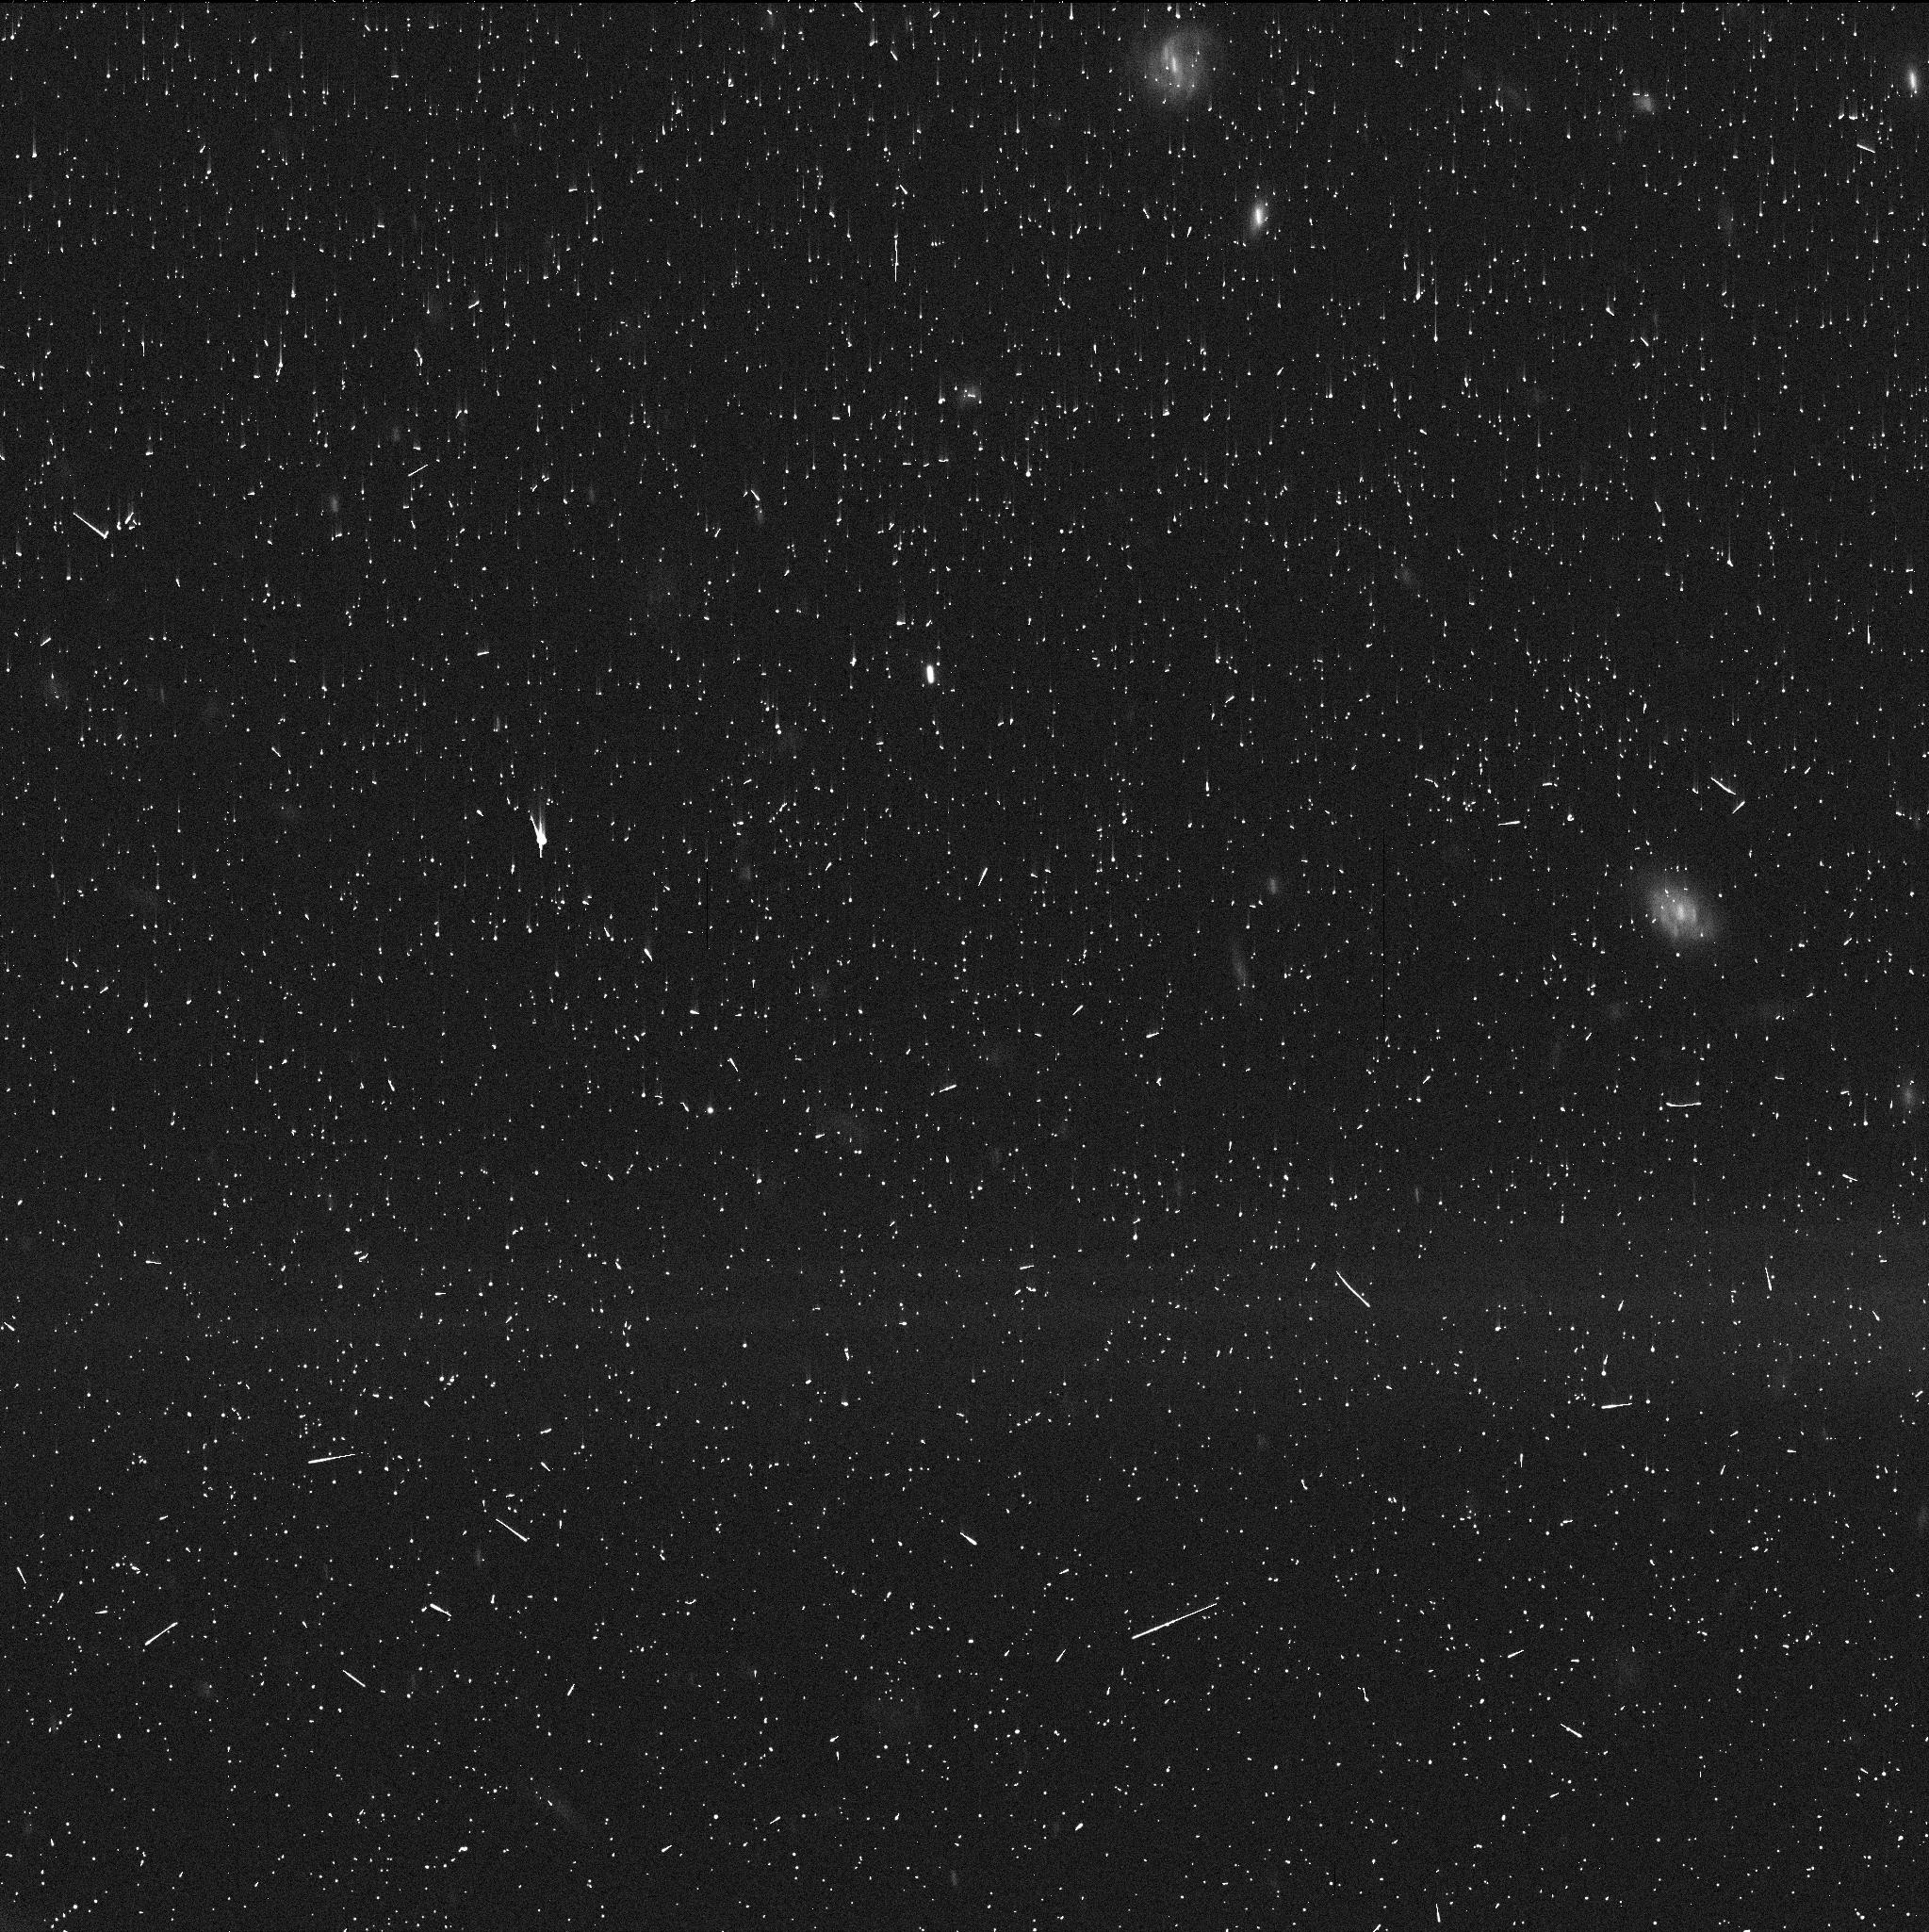
Target: 2014NX65
Instrument: WFC3/UVIS
Filter: F350LP
Exposure: 5 min
Observation ID: idko43fzq

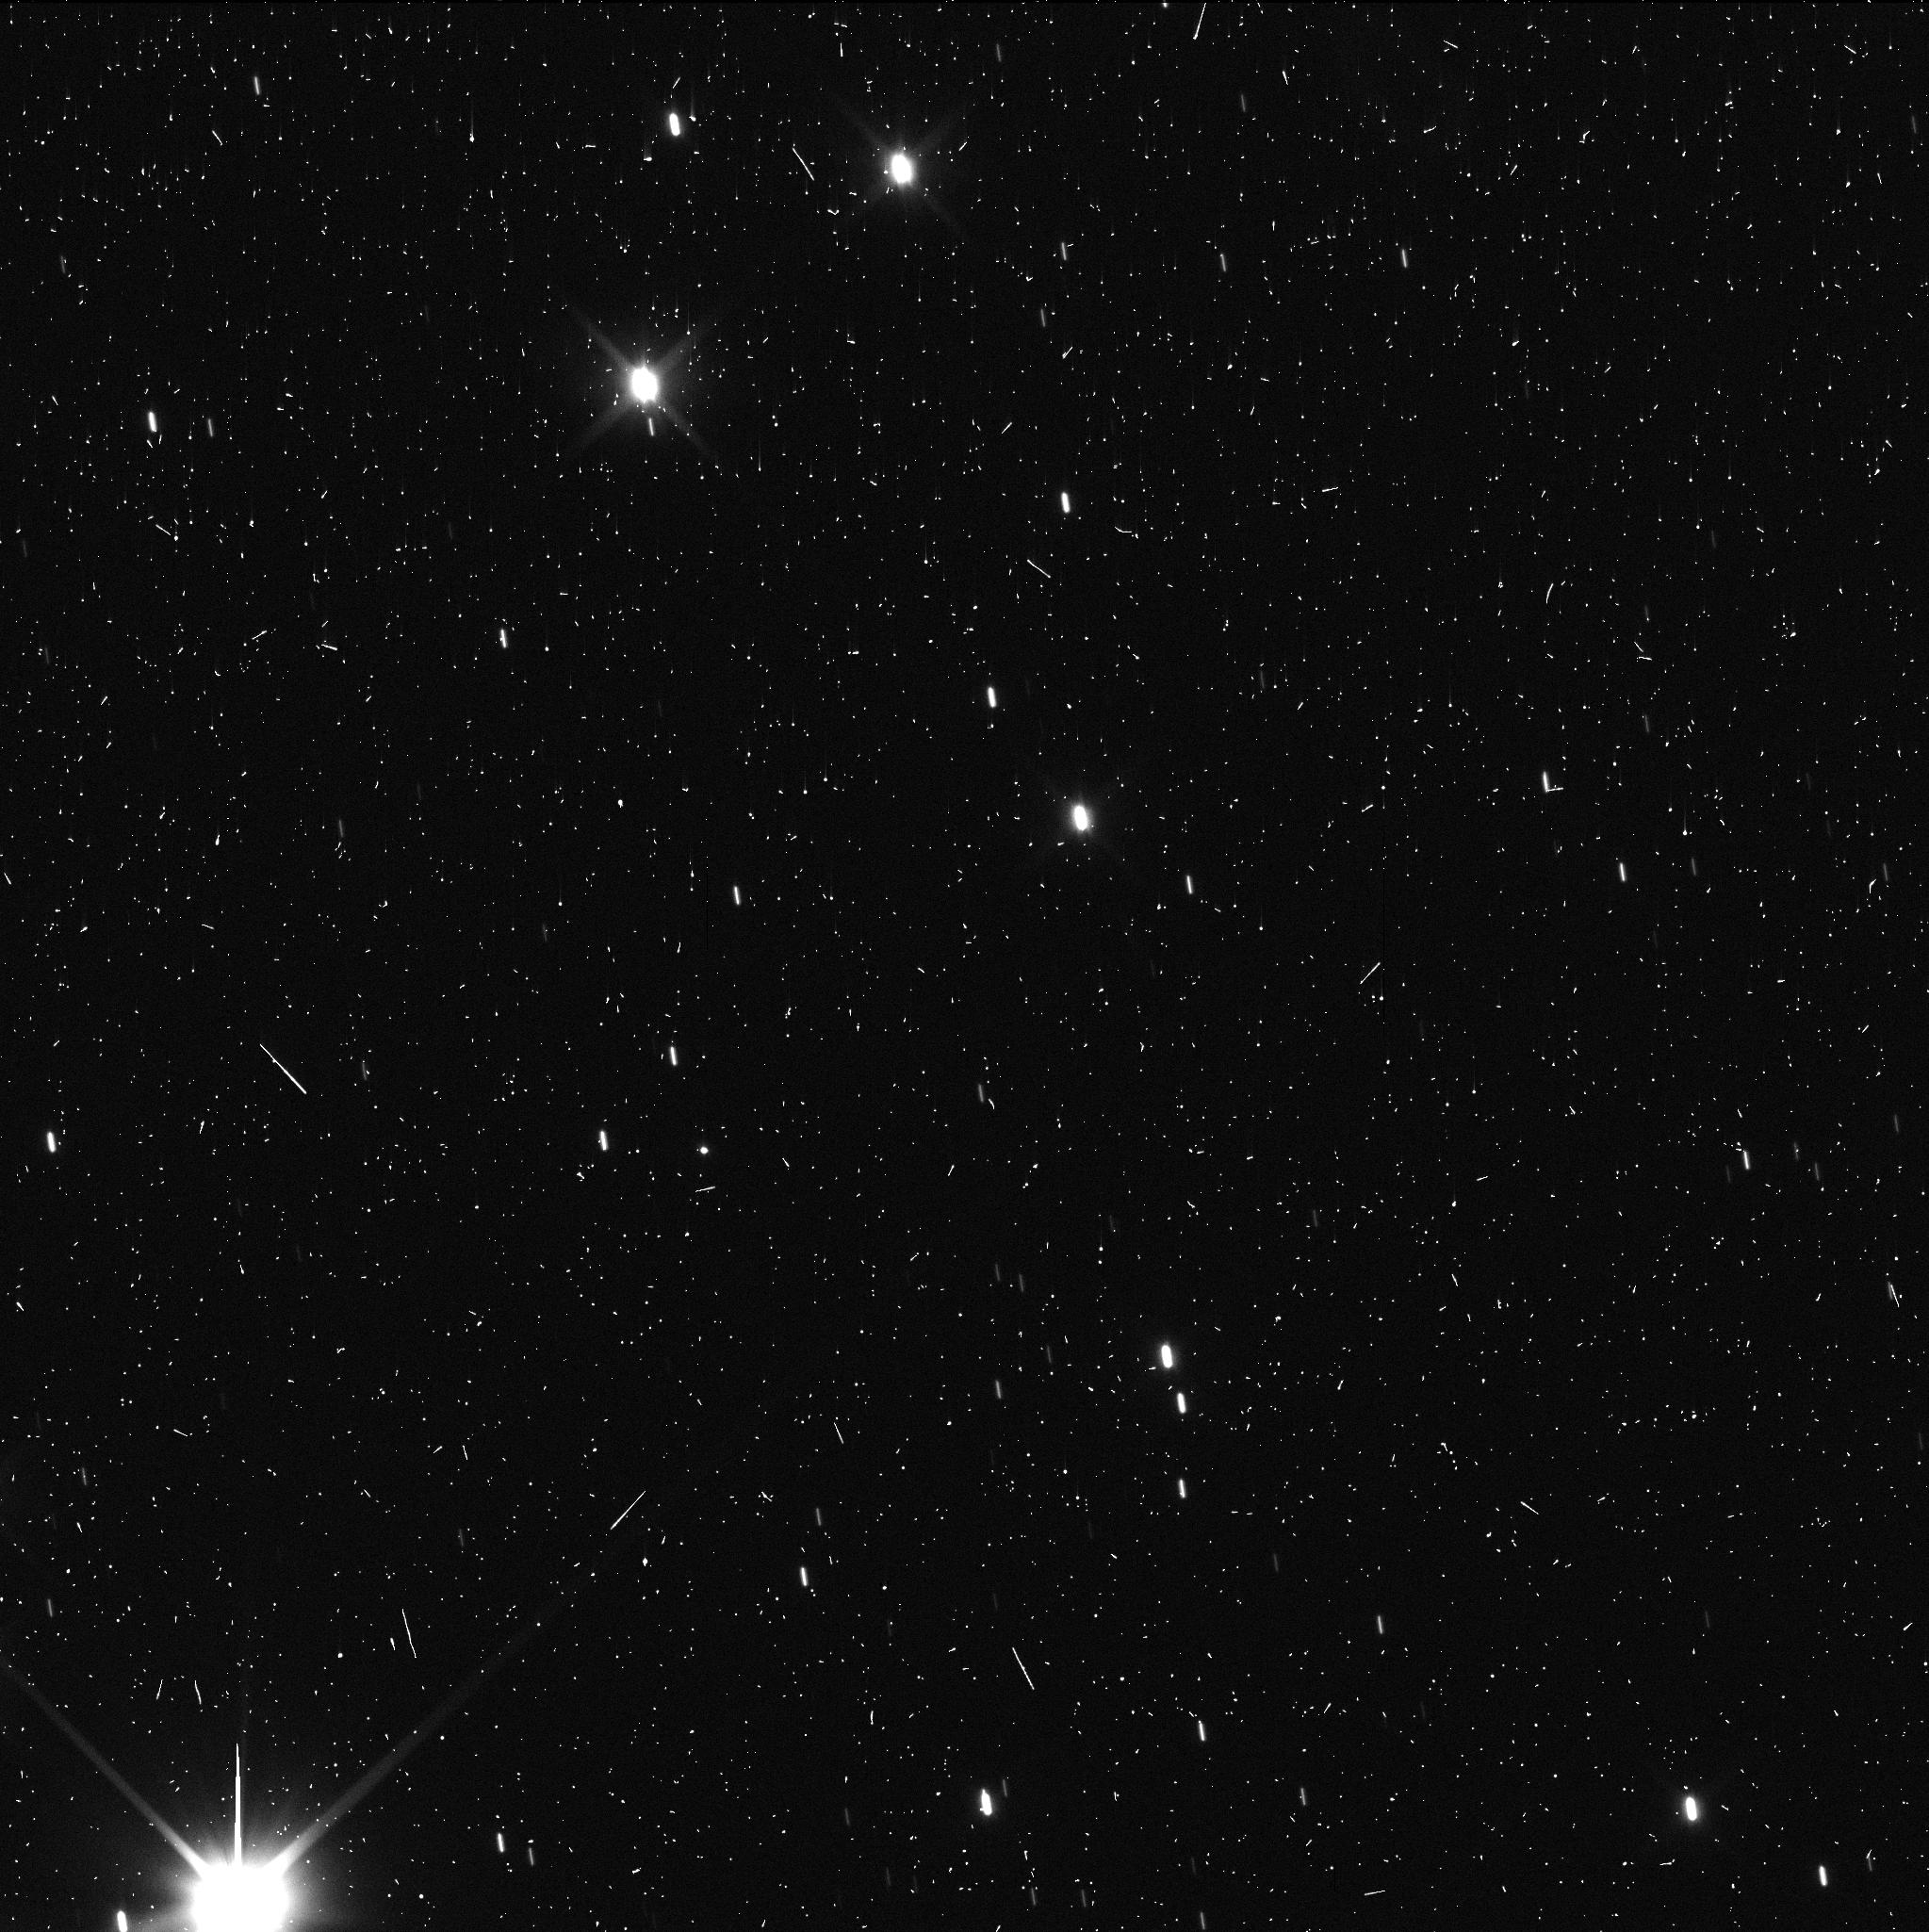
Target: 2007RG283
Instrument: WFC3/UVIS
Filter: F350LP
Exposure: 5 min
Observation ID: idko12c3q

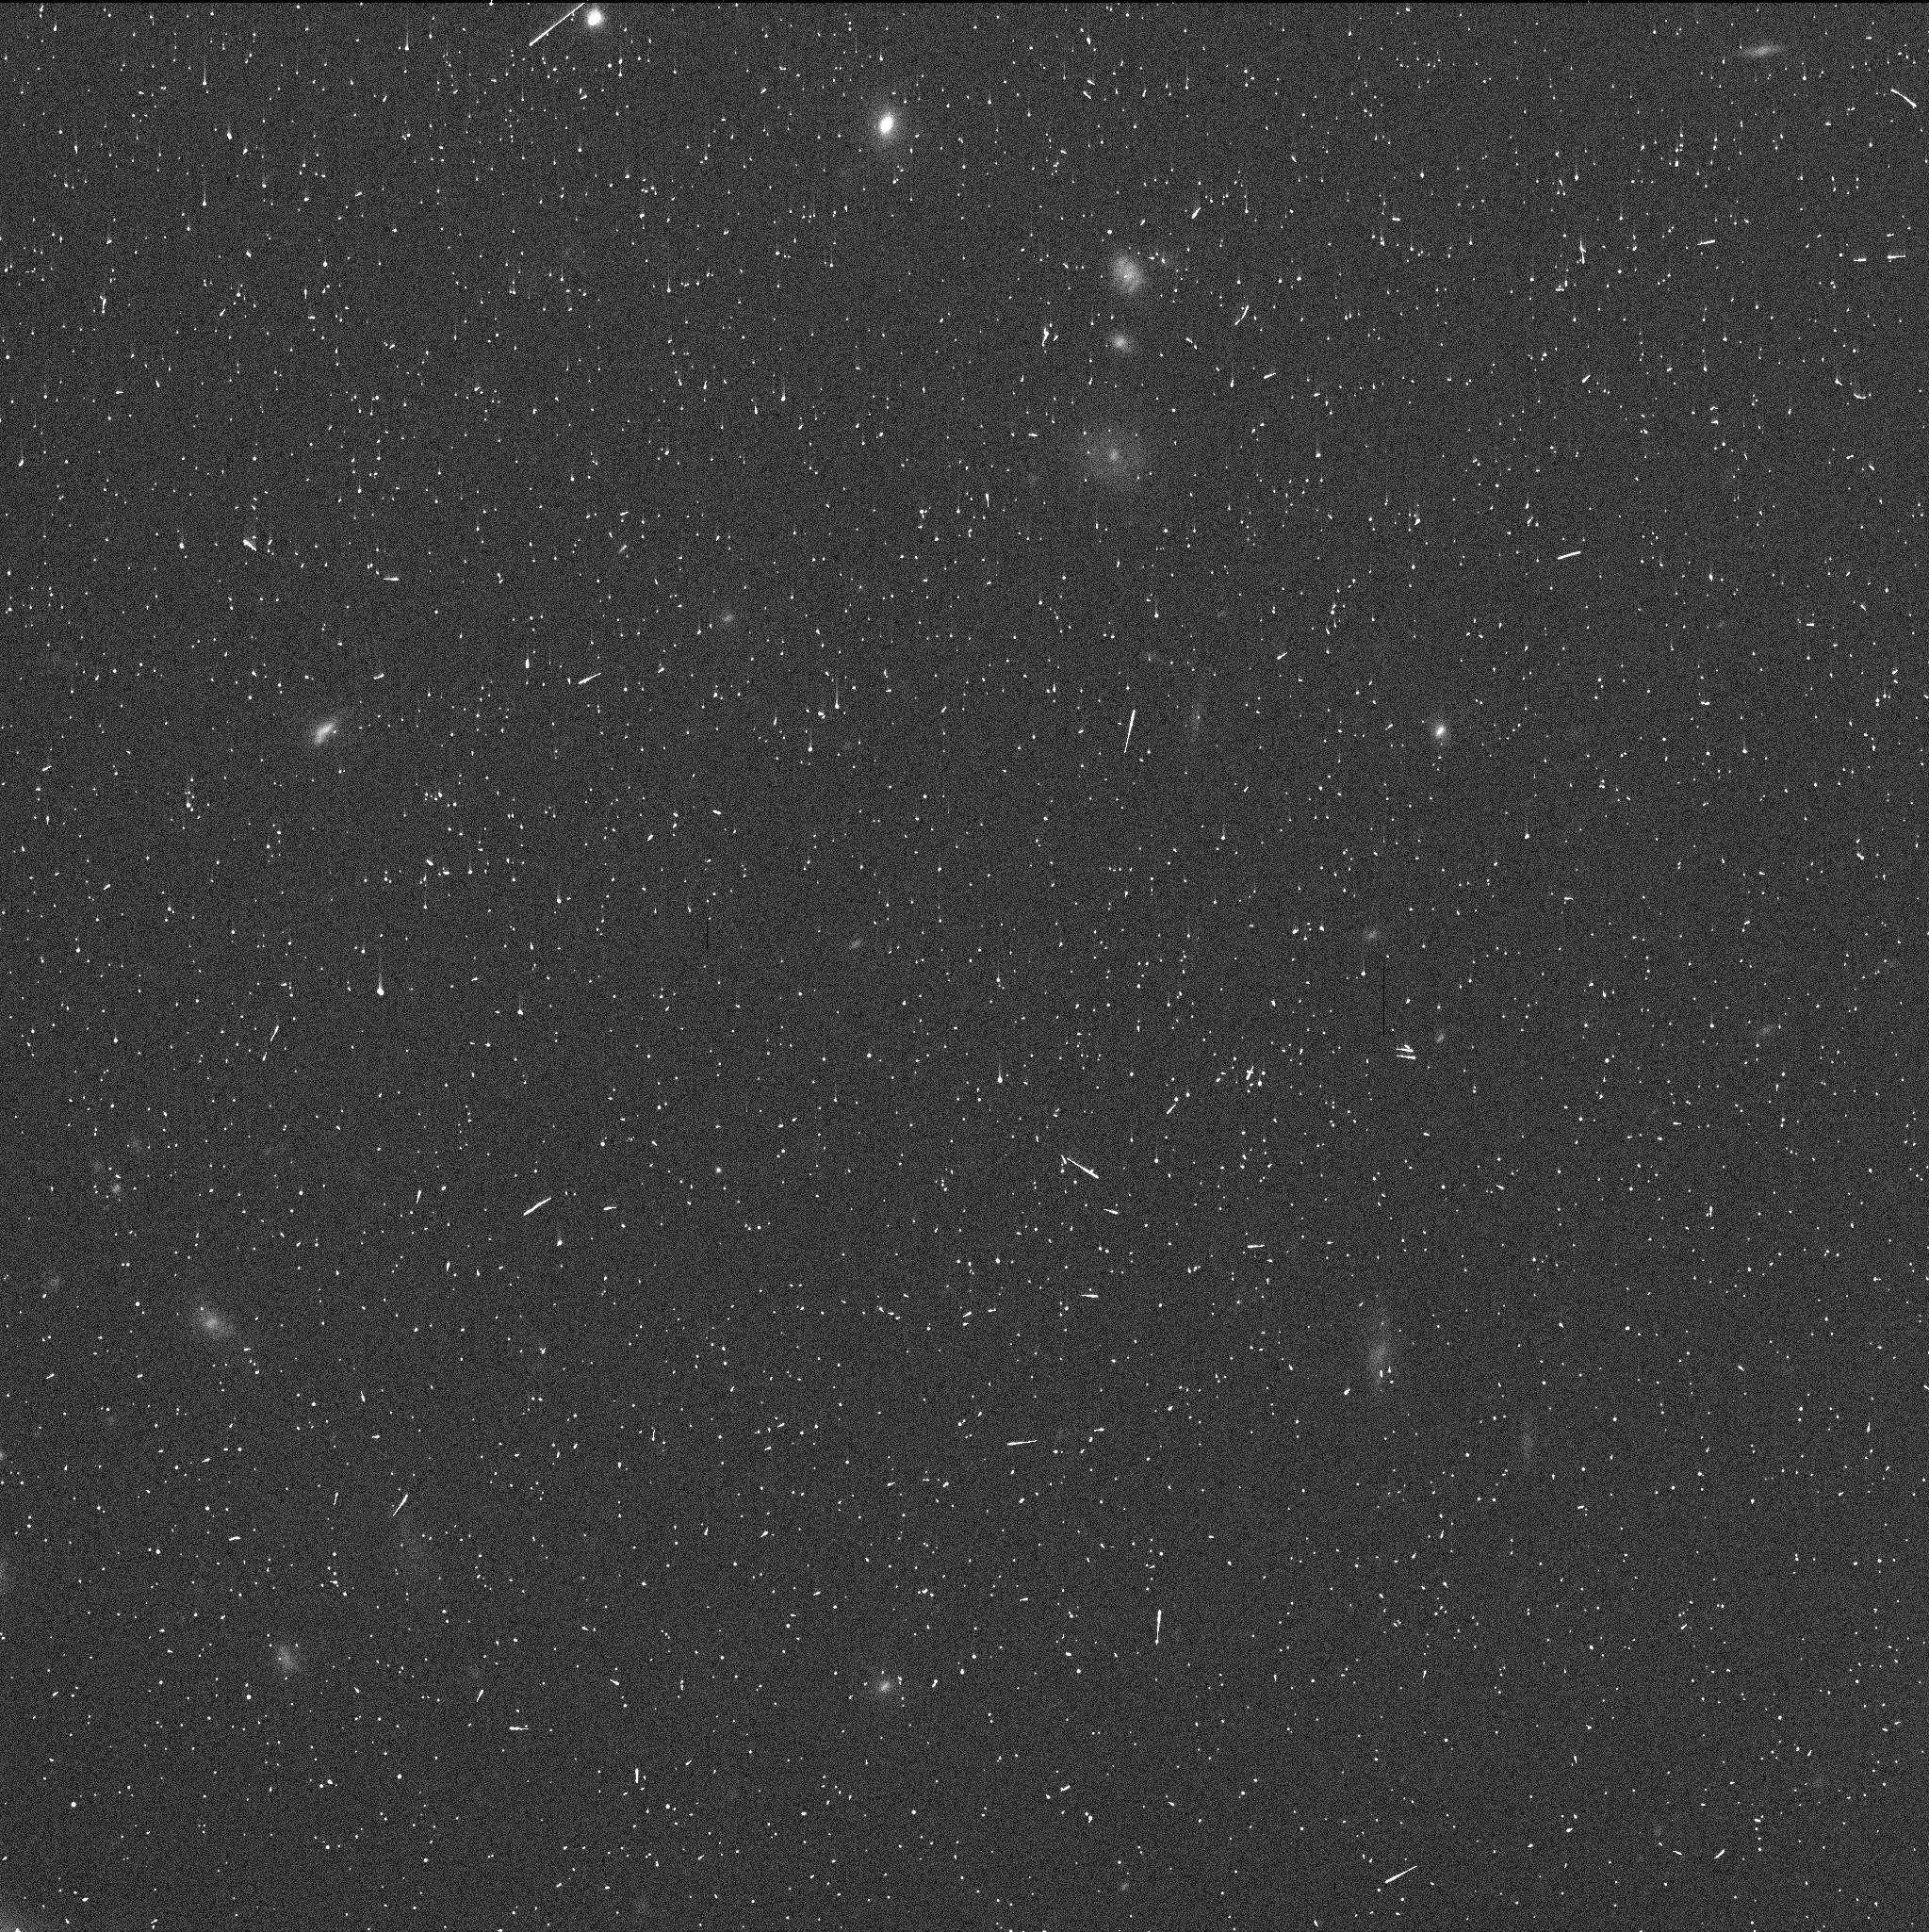
Target: 2002PQ152
Instrument: WFC3/UVIS
Filter: F350LP
Exposure: 5 min
Observation ID: idko65qdq

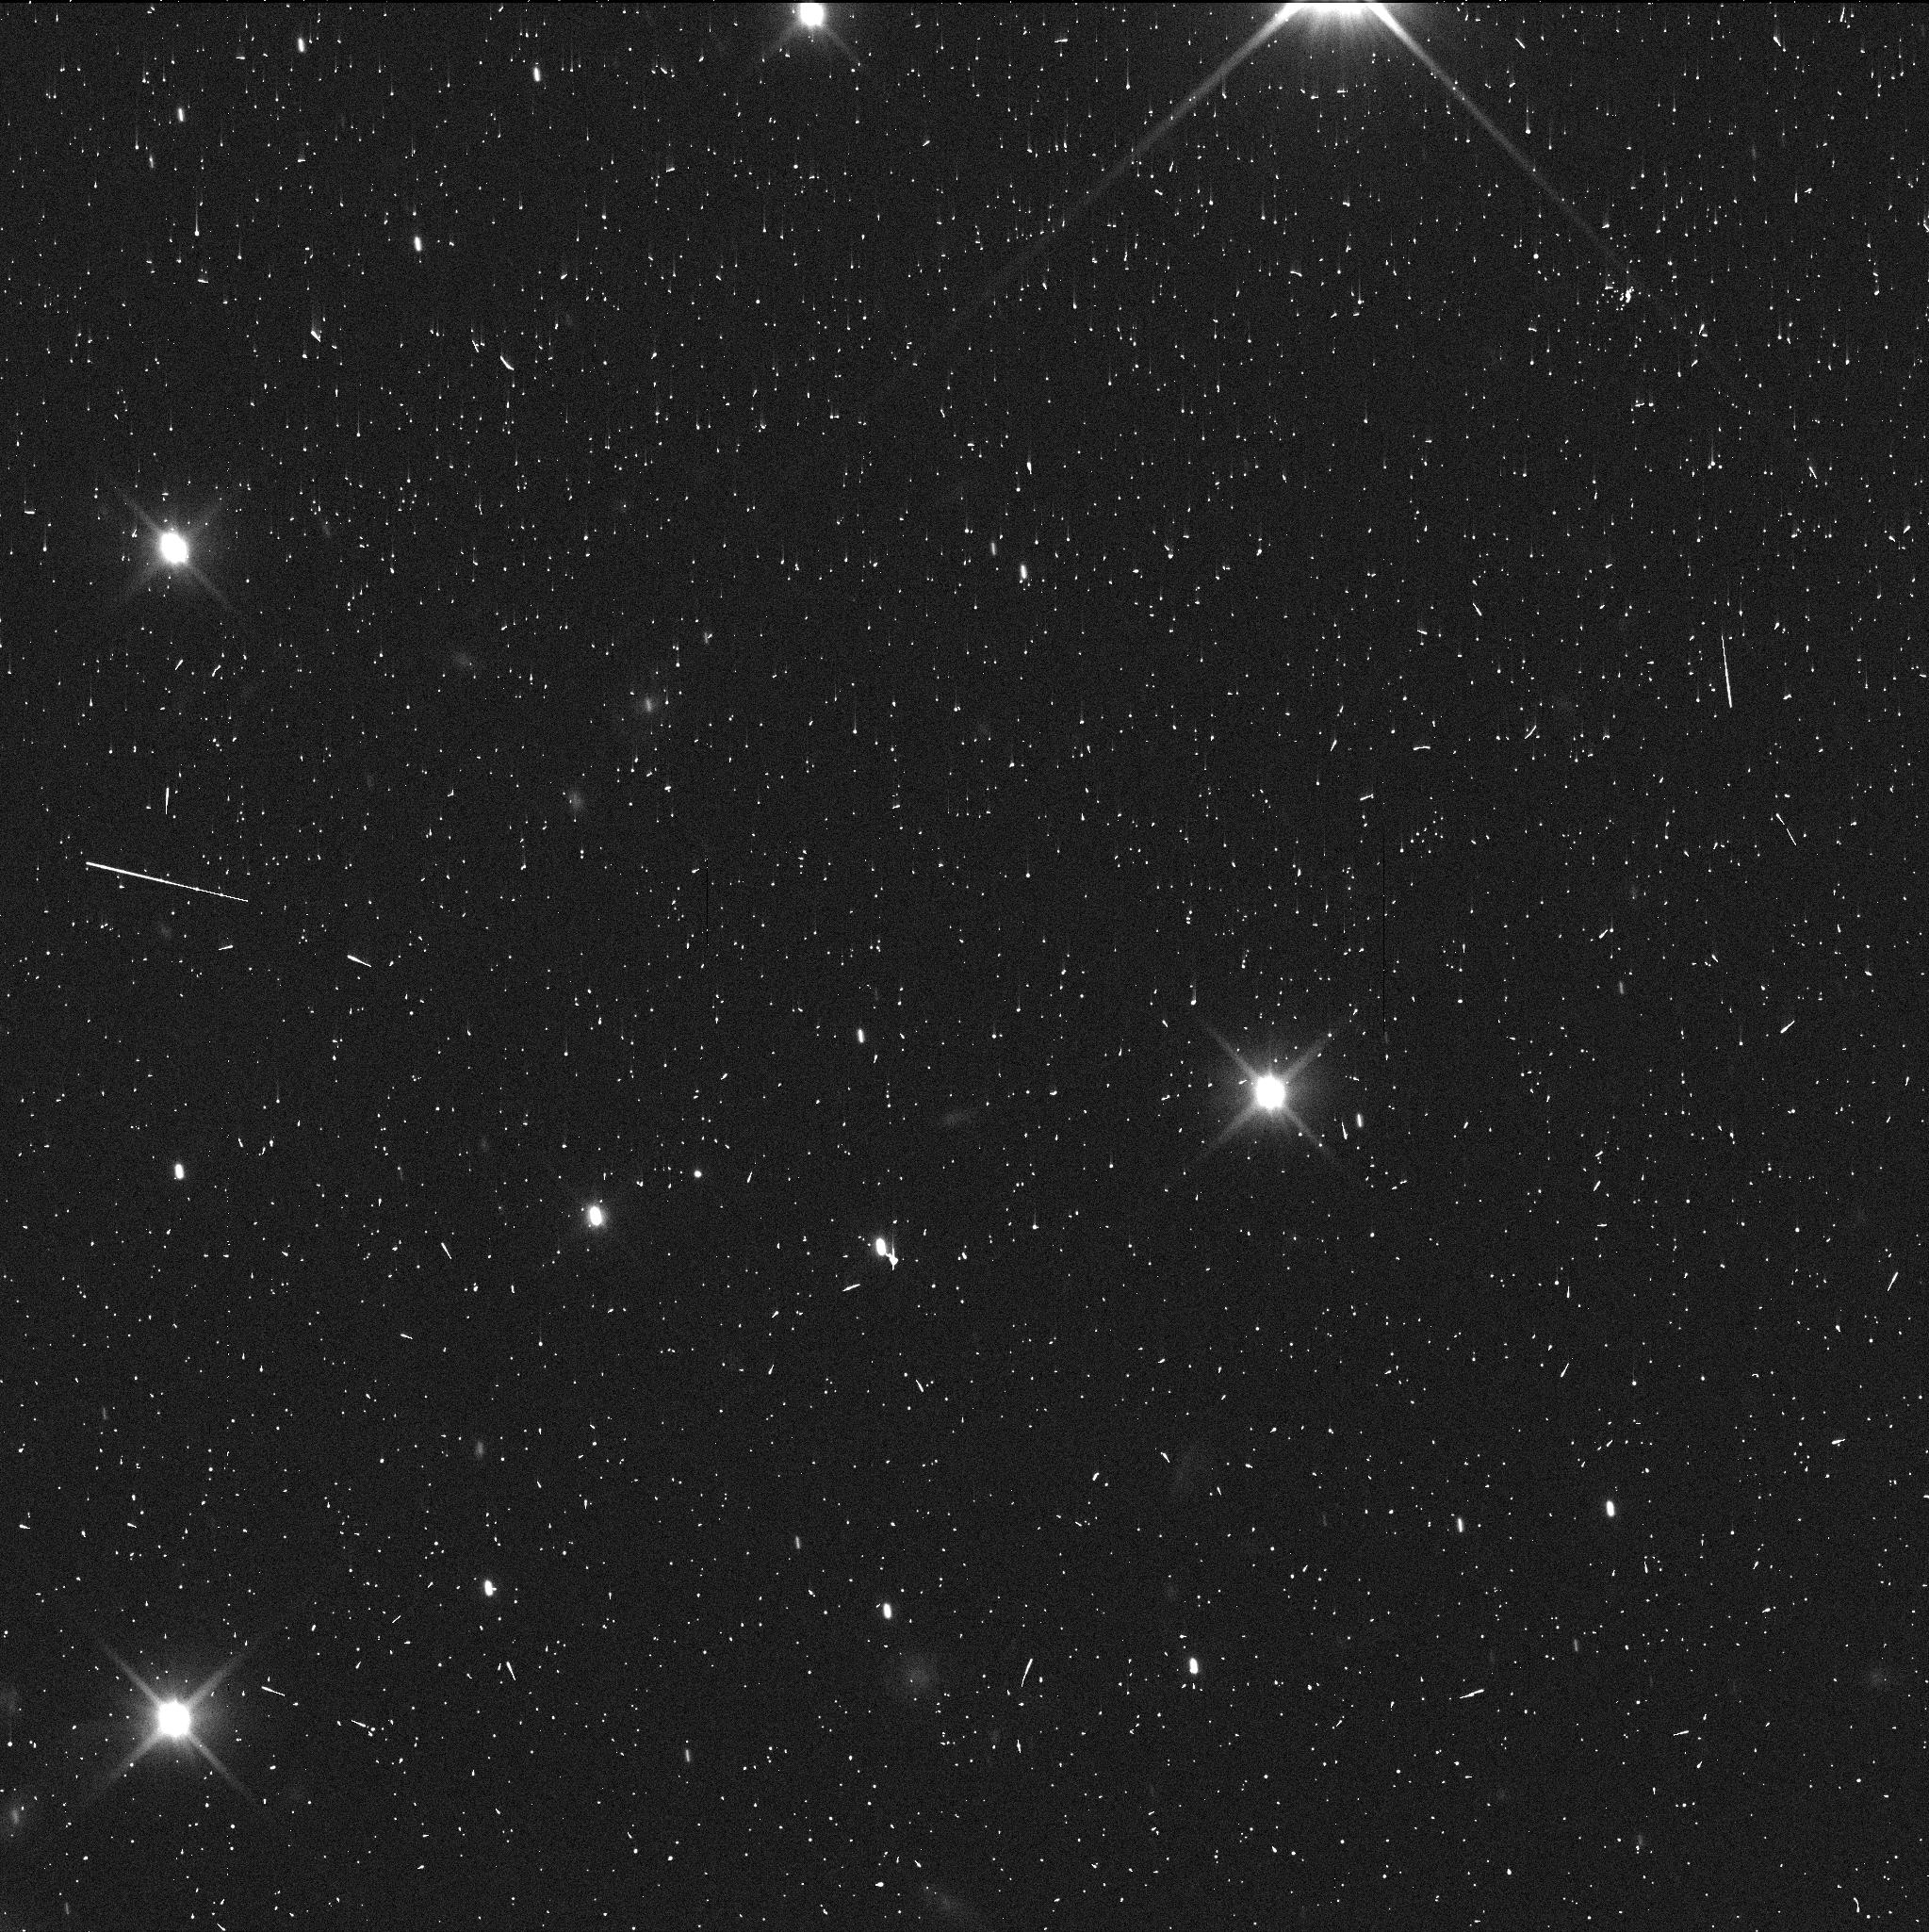
Target: 2006UX184
Instrument: WFC3/UVIS
Filter: F350LP
Exposure: 5 min
Observation ID: idko61bmq

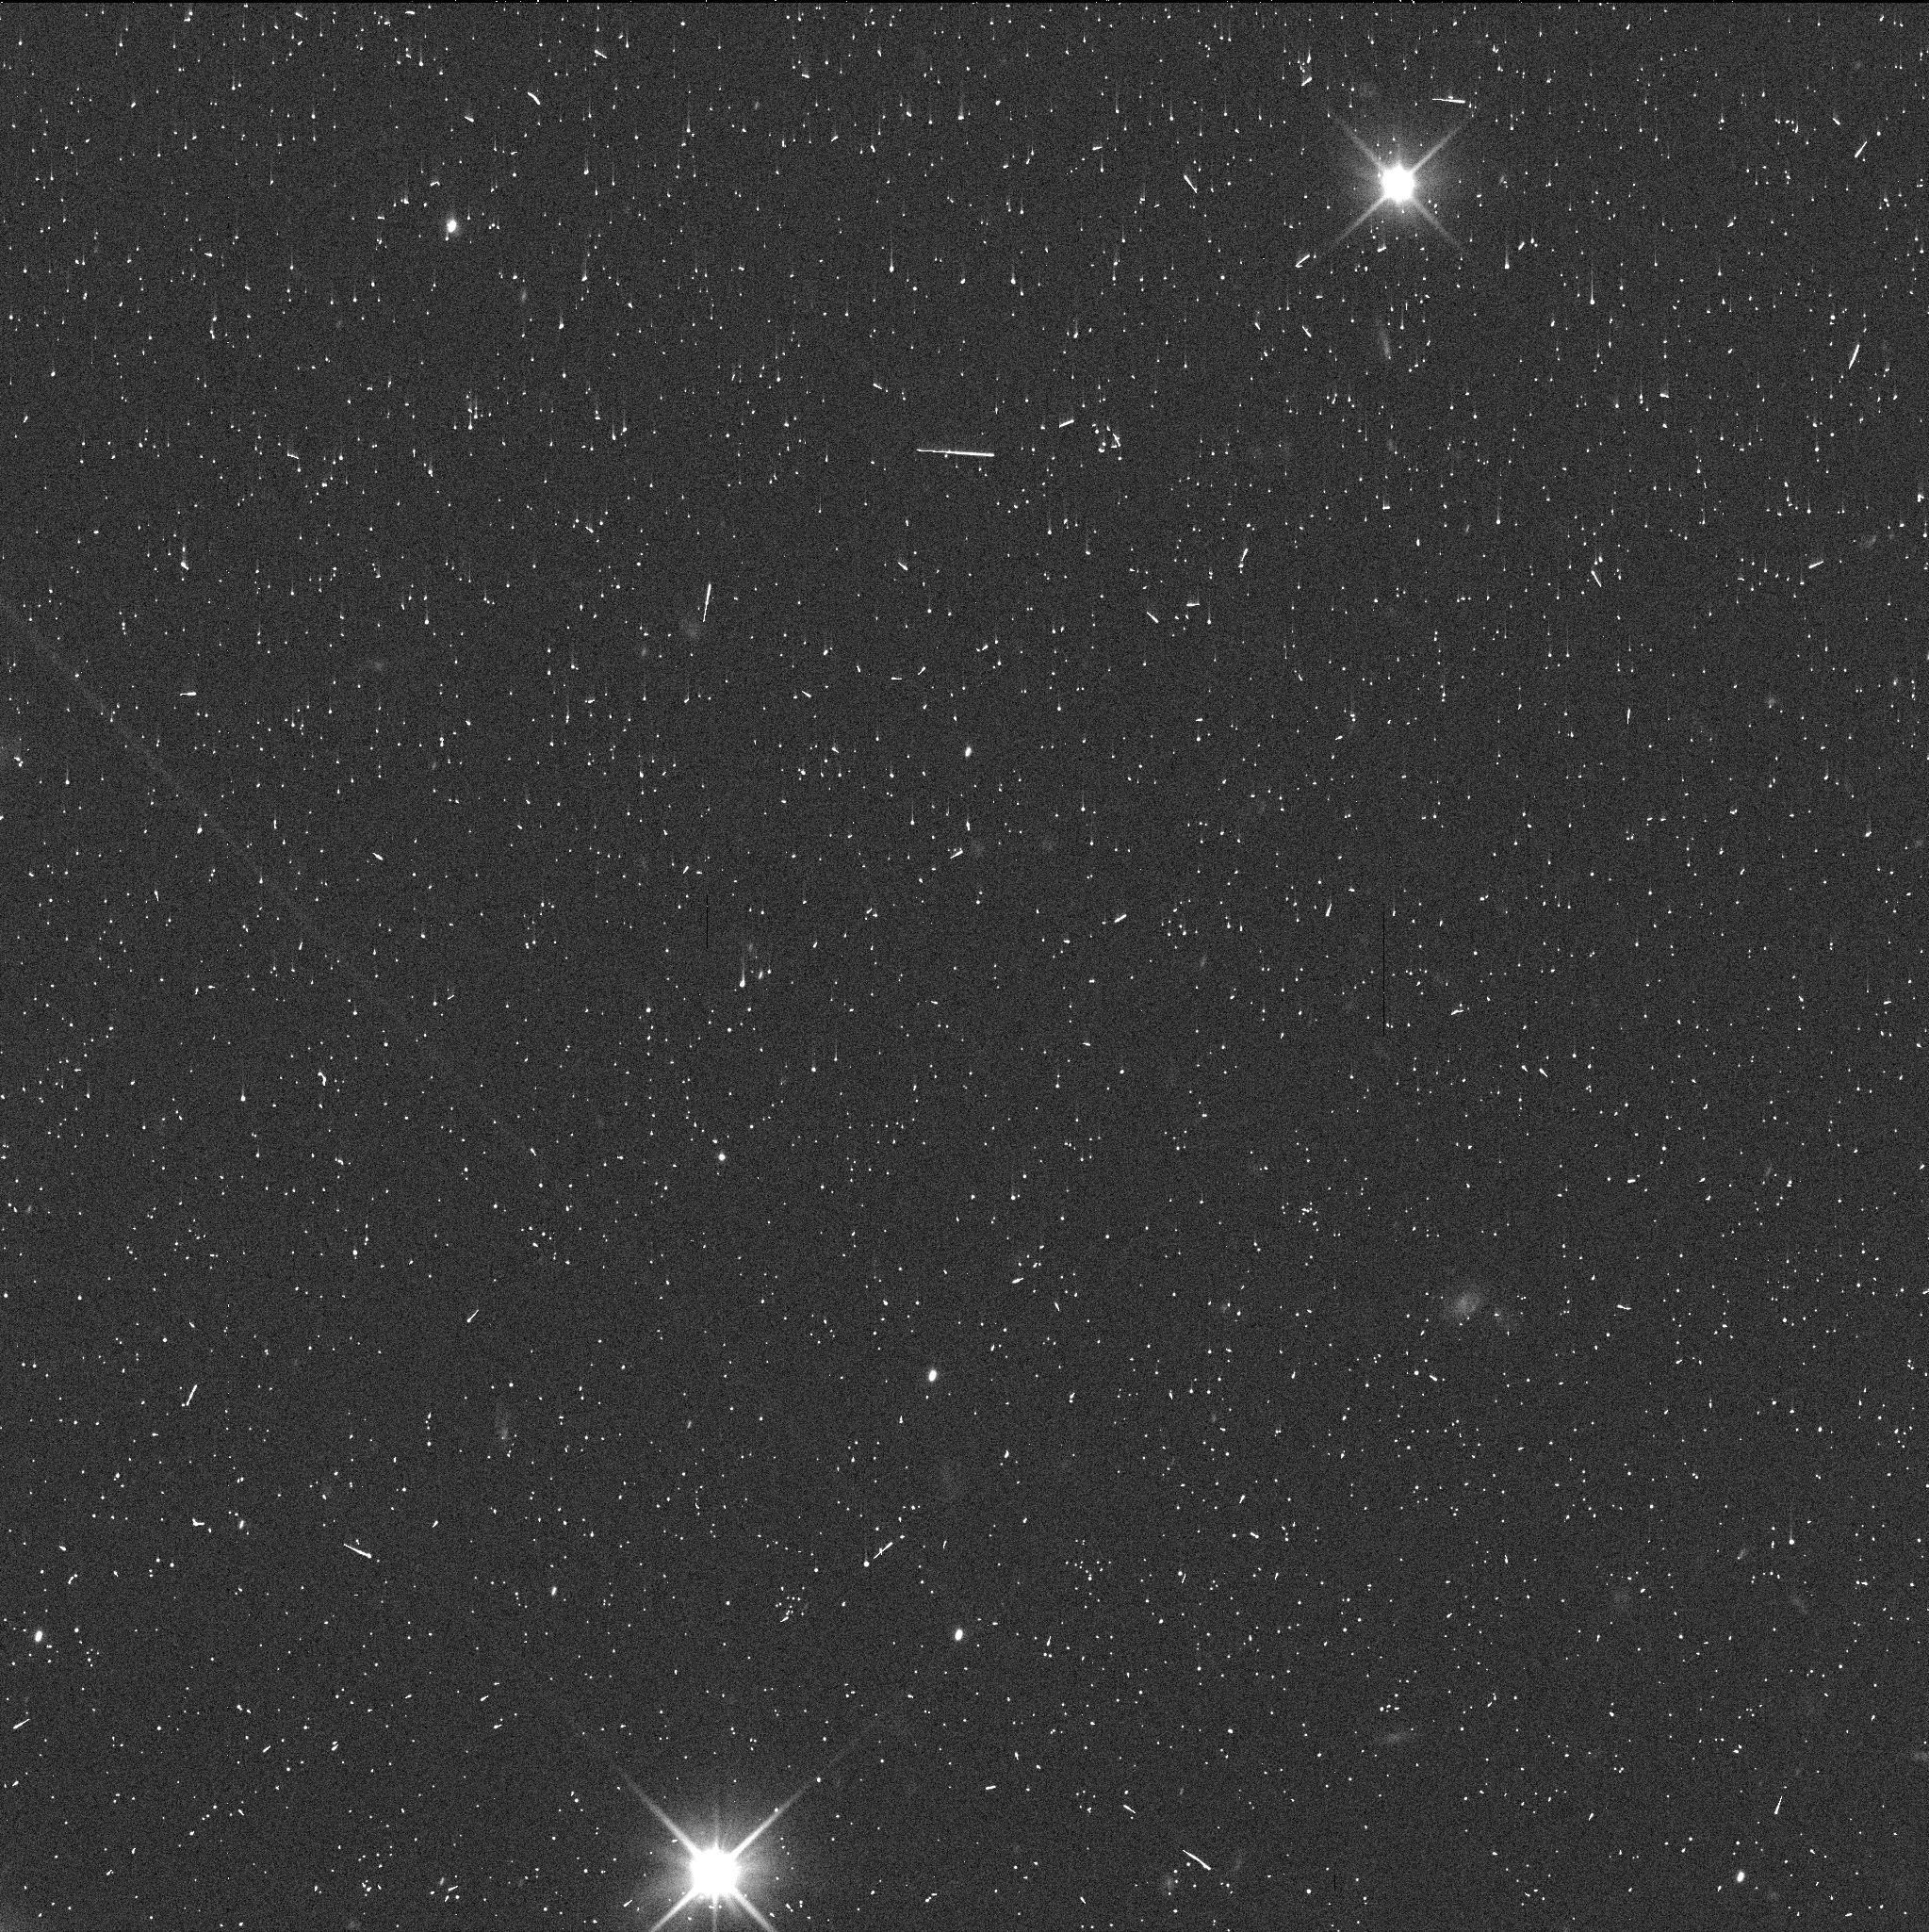
Target: 2014JD80
Instrument: WFC3/UVIS
Filter: F350LP
Exposure: 5 min
Observation ID: idko51sdq

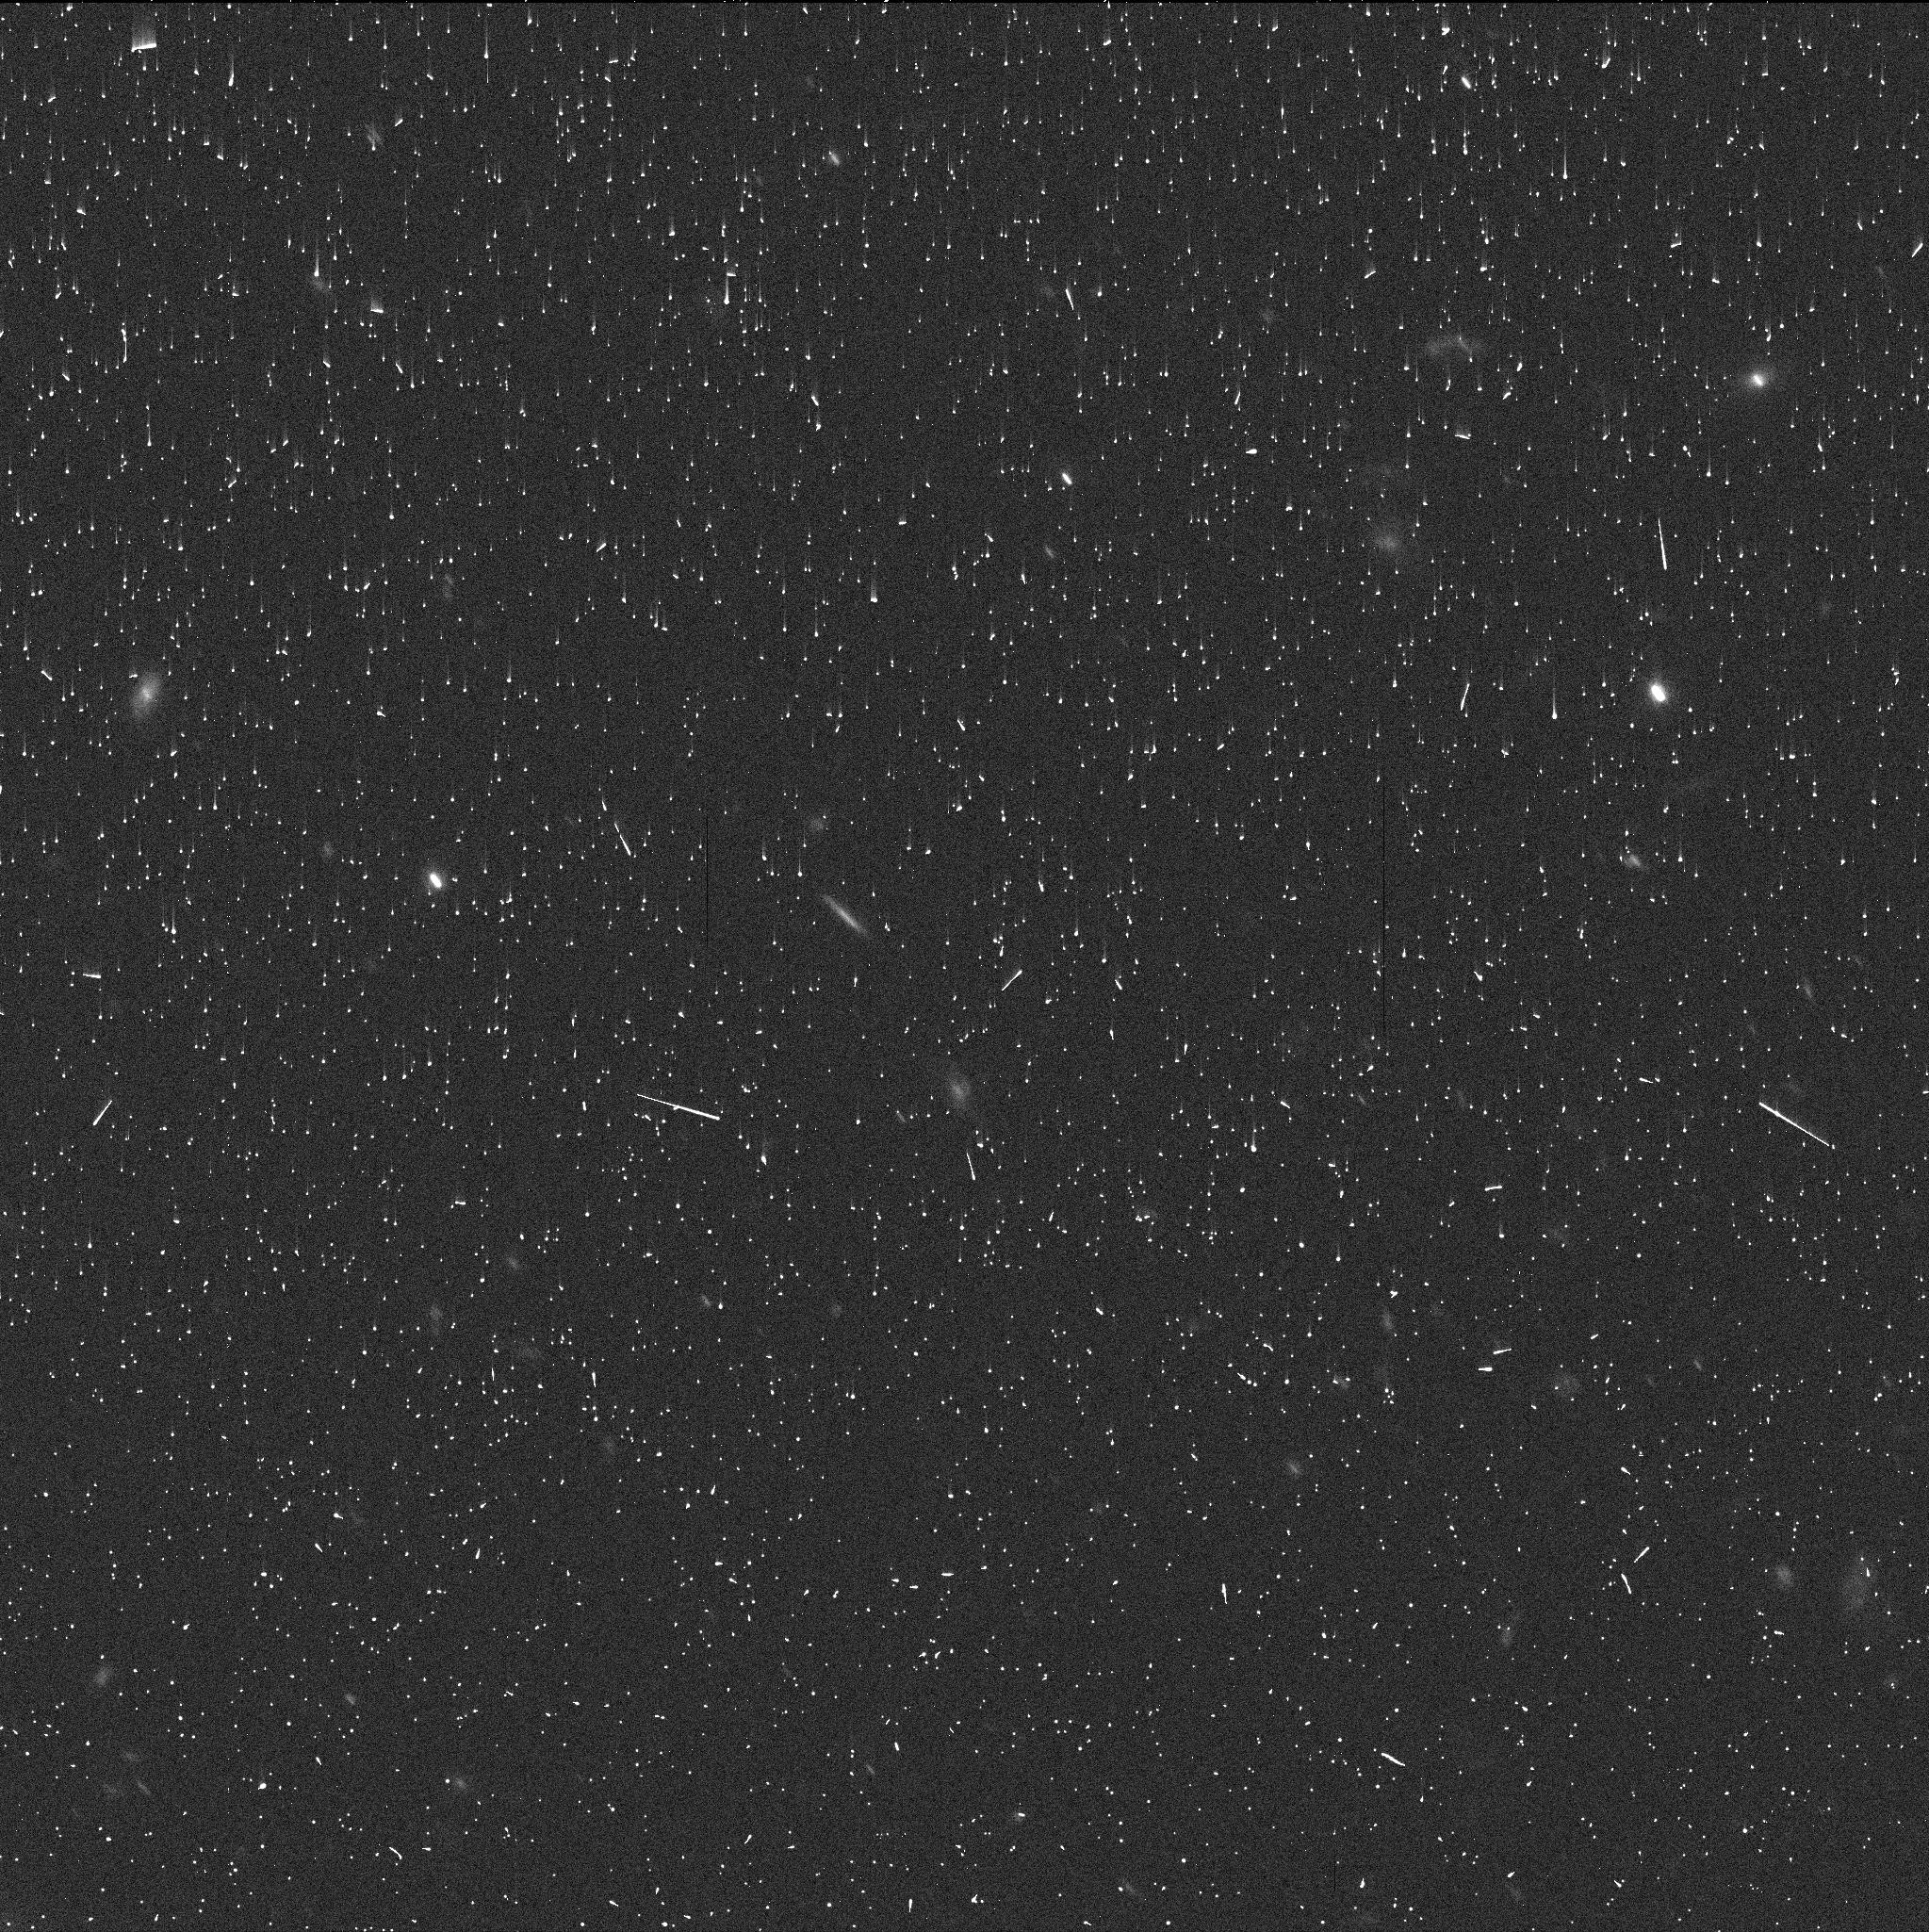
Target: 2015VT152
Instrument: WFC3/UVIS
Filter: F350LP
Exposure: 5 min
Observation ID: idko01woq

Centaurs and Activity Beyond the Water Sublimation Zone (PI: Jewitt, David)

Centaurs are icy objects in dynamical transition between the Kuiper belt, where they originate, and the Jupiter family comets. Water ice in inward drifting Centaurs should begin to sublimate measurably when their perihelion reaches the orbit of Jupiter (5 AU). Instead, a fraction of Centaurs become active (have a cometary appearance) even with perihelia at Saturn (10 AU). Of the many suggestions made for the origin of this distant activity, the current favorite and the one with the largest impact on cometary science is the crystallization of amorphous water ice. Amorphous ice is an excellent carrier of supervolatiles (e.g. CO, N2) which are released upon the exothermic transition to crystalline ice. If Centaur ice is amorphous, then so must be Kuiper belt ice, setting strong constraints on the internal temperature vs. time history of the Kuiper belt objects. If the crystallization hypothesis is correct, we should never find an active Centaur with a perihelion substantially beyond the so-called crystallization line at about 12 AU (because temperatures there are too low to trigger crystallization). We propose a simple search for distant activity in Centaurs with perihelia 15 to 20 AU, in which crystallization cannot occur, in order to challenge the crystallization hypothesis. The search is made possible by the tight and stable point spread function and sensitivity to near-nucleus coma of HST.